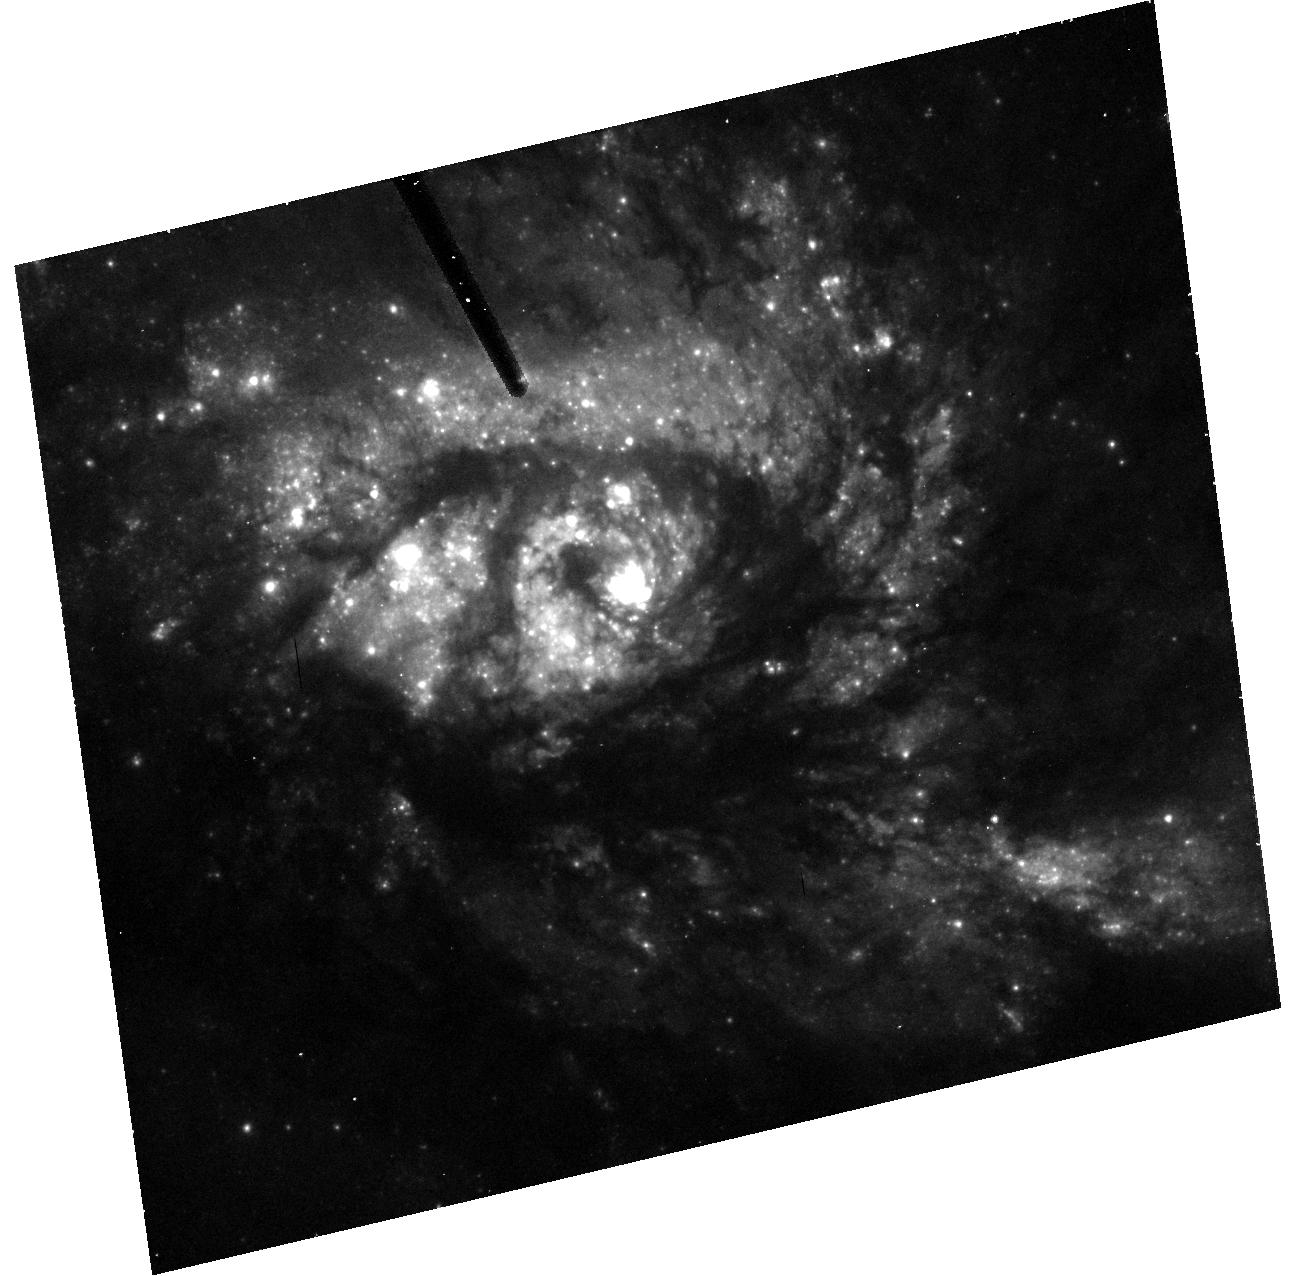
Target: NGC3256
Instrument: ACS/HRC
Filter: F555W
Exposure: 13 min
Observation ID: hst_9300_01_acs_hrc_f555w_j8ec01

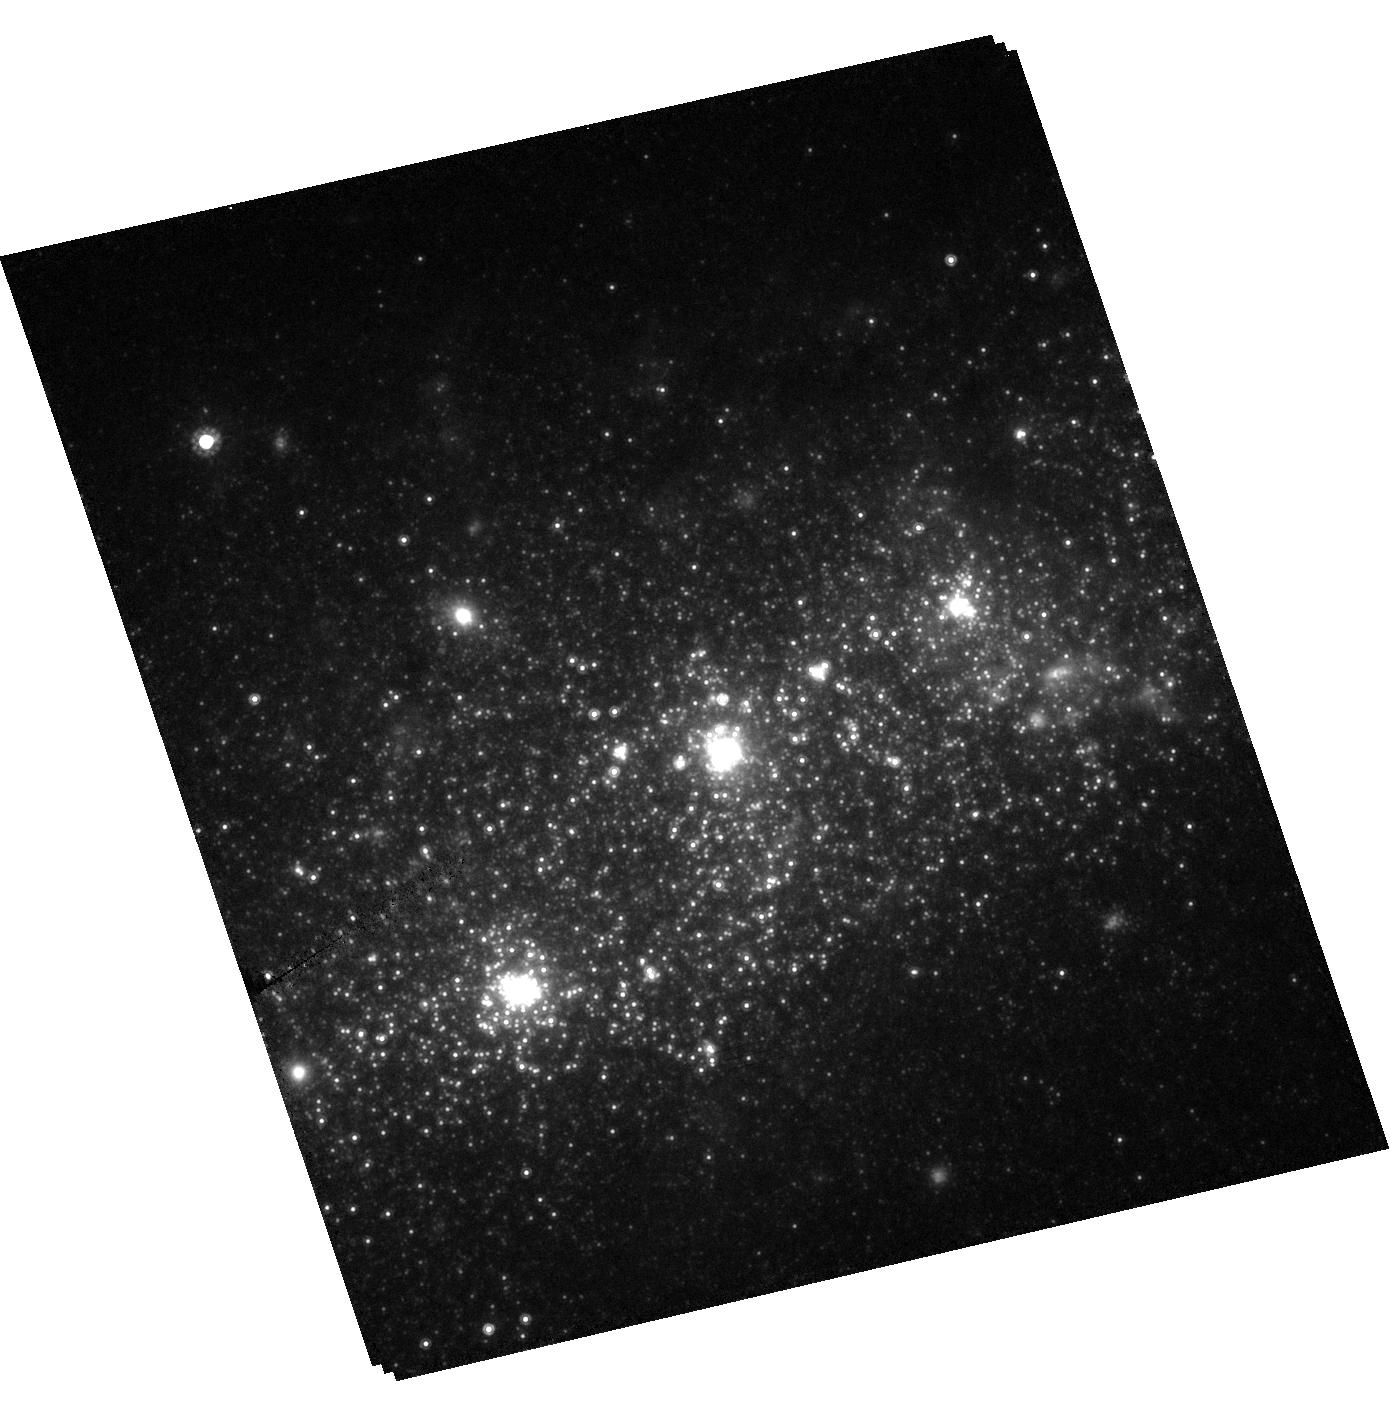
Target: NGC1569
Instrument: ACS/HRC
Filter: F814W
Exposure: 7 min
Observation ID: hst_9300_02_acs_hrc_f814w_j8ec02

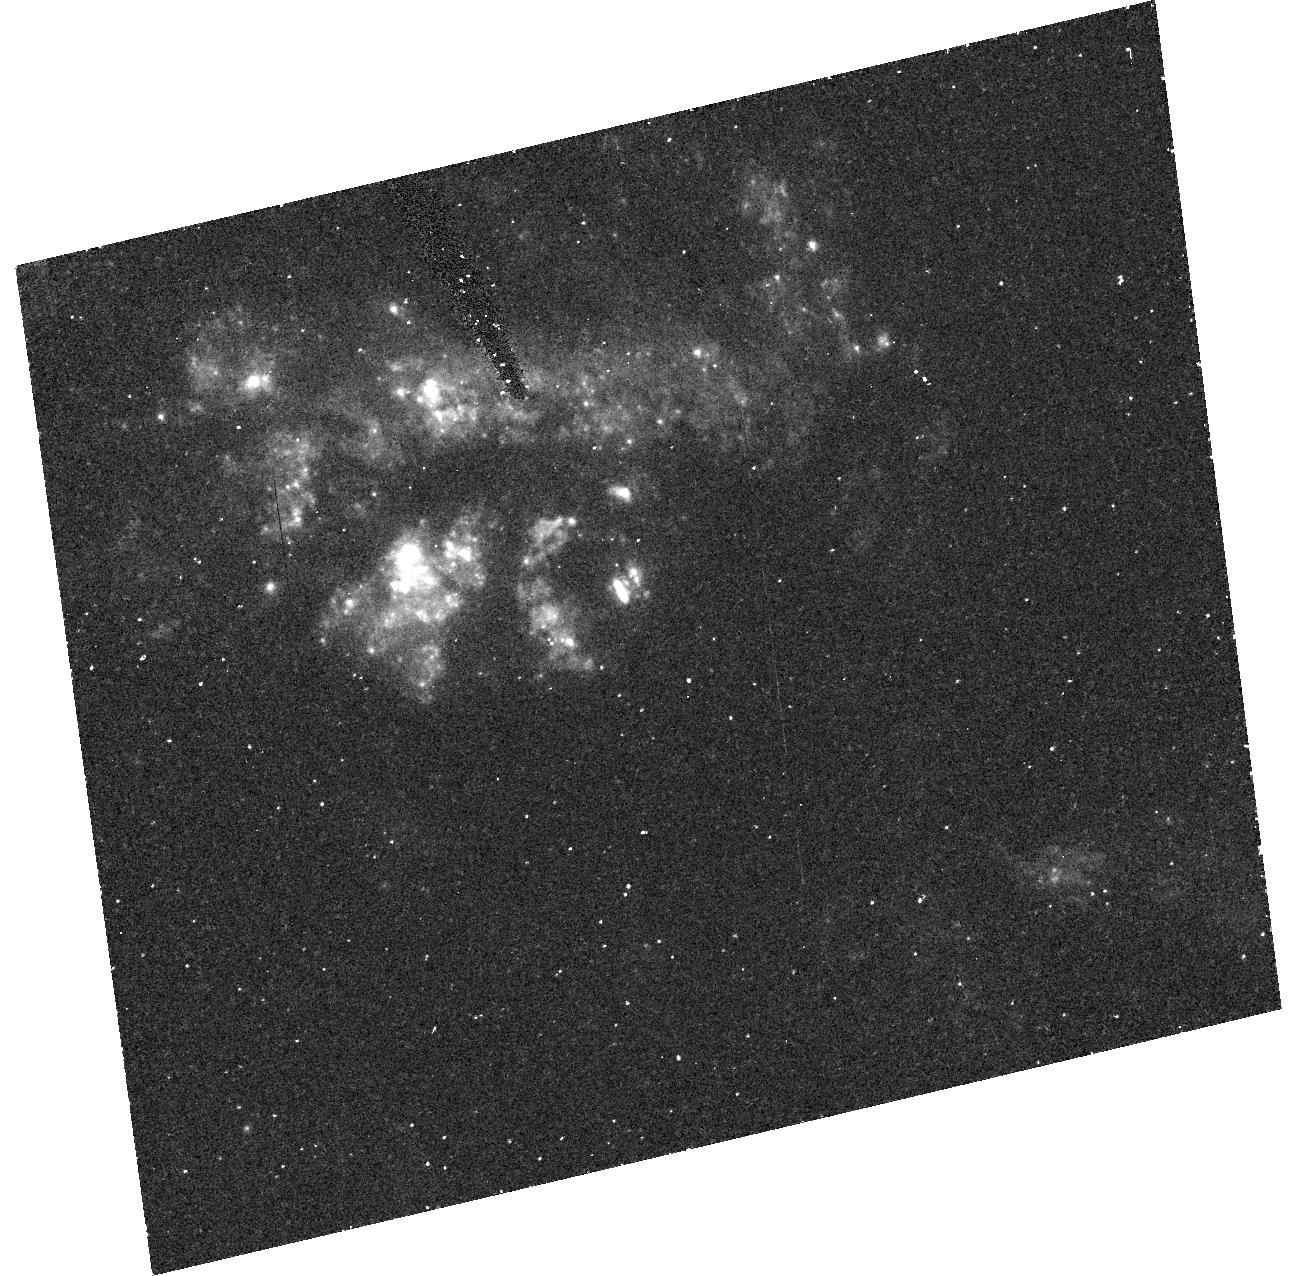
Target: NGC3256
Instrument: ACS/HRC
Filter: F220W
Exposure: 33 min
Observation ID: hst_9300_01_acs_hrc_f220w_j8ec01

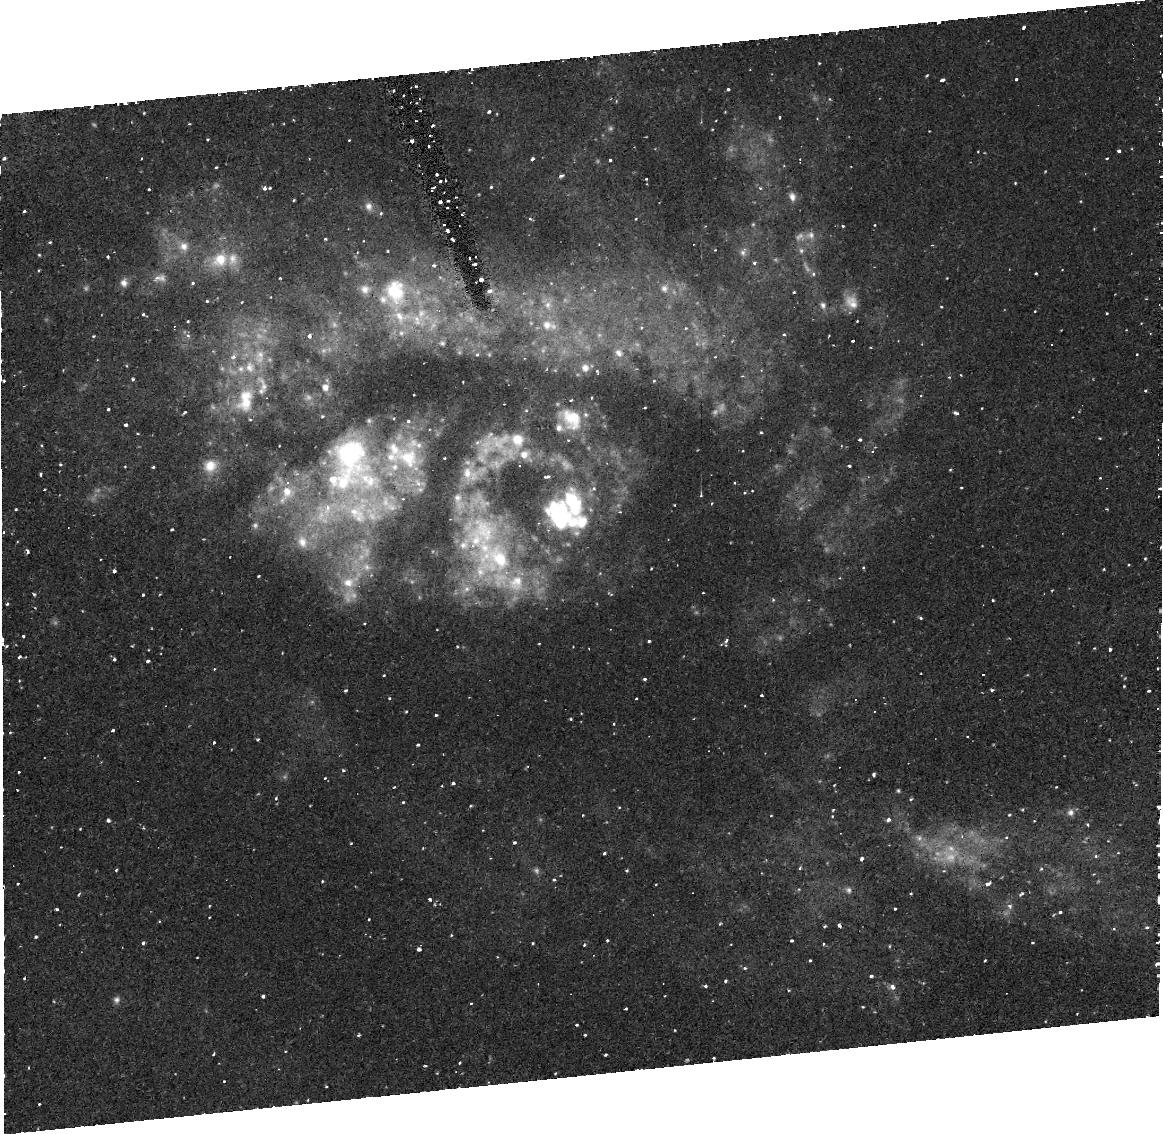
Target: NGC3256
Instrument: ACS/HRC
Filter: FR388N
Exposure: 49 min
Observation ID: j8ec01030

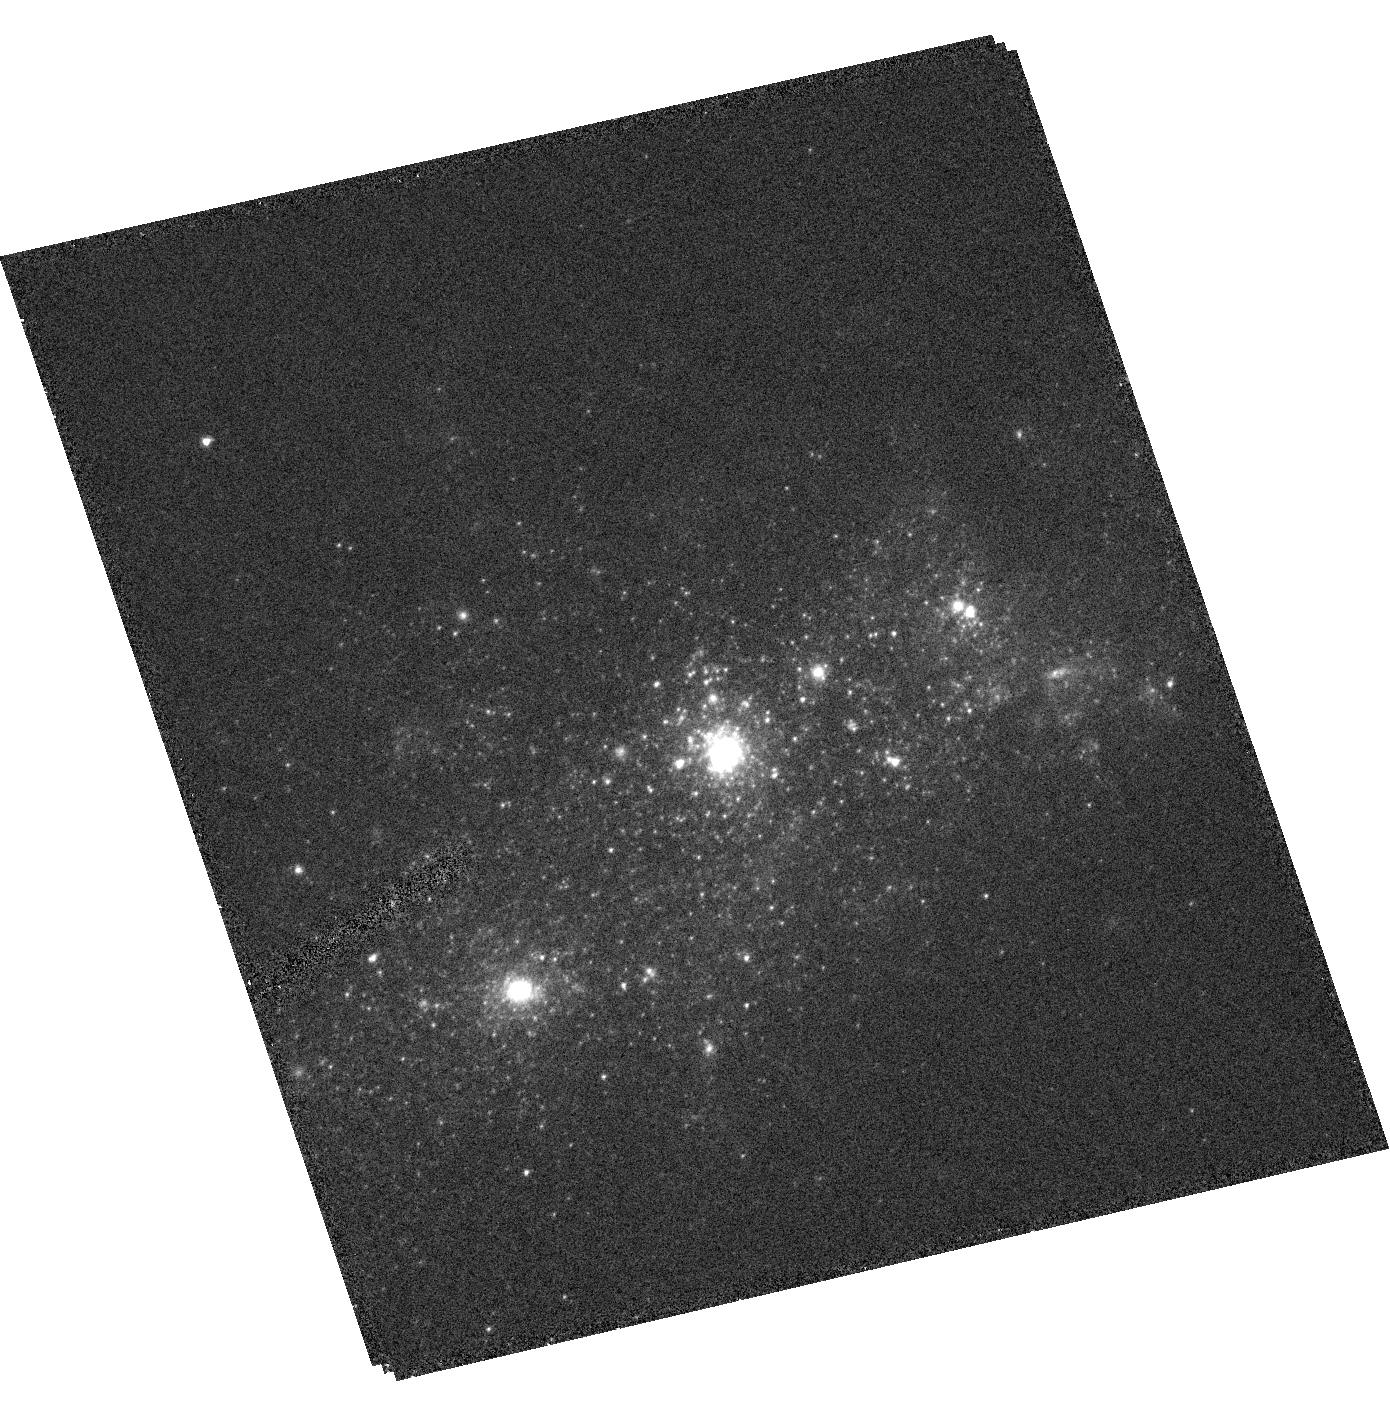
Target: NGC1569
Instrument: ACS/HRC
Filter: F330W
Exposure: 12 min
Observation ID: hst_9300_02_acs_hrc_f330w_j8ec02

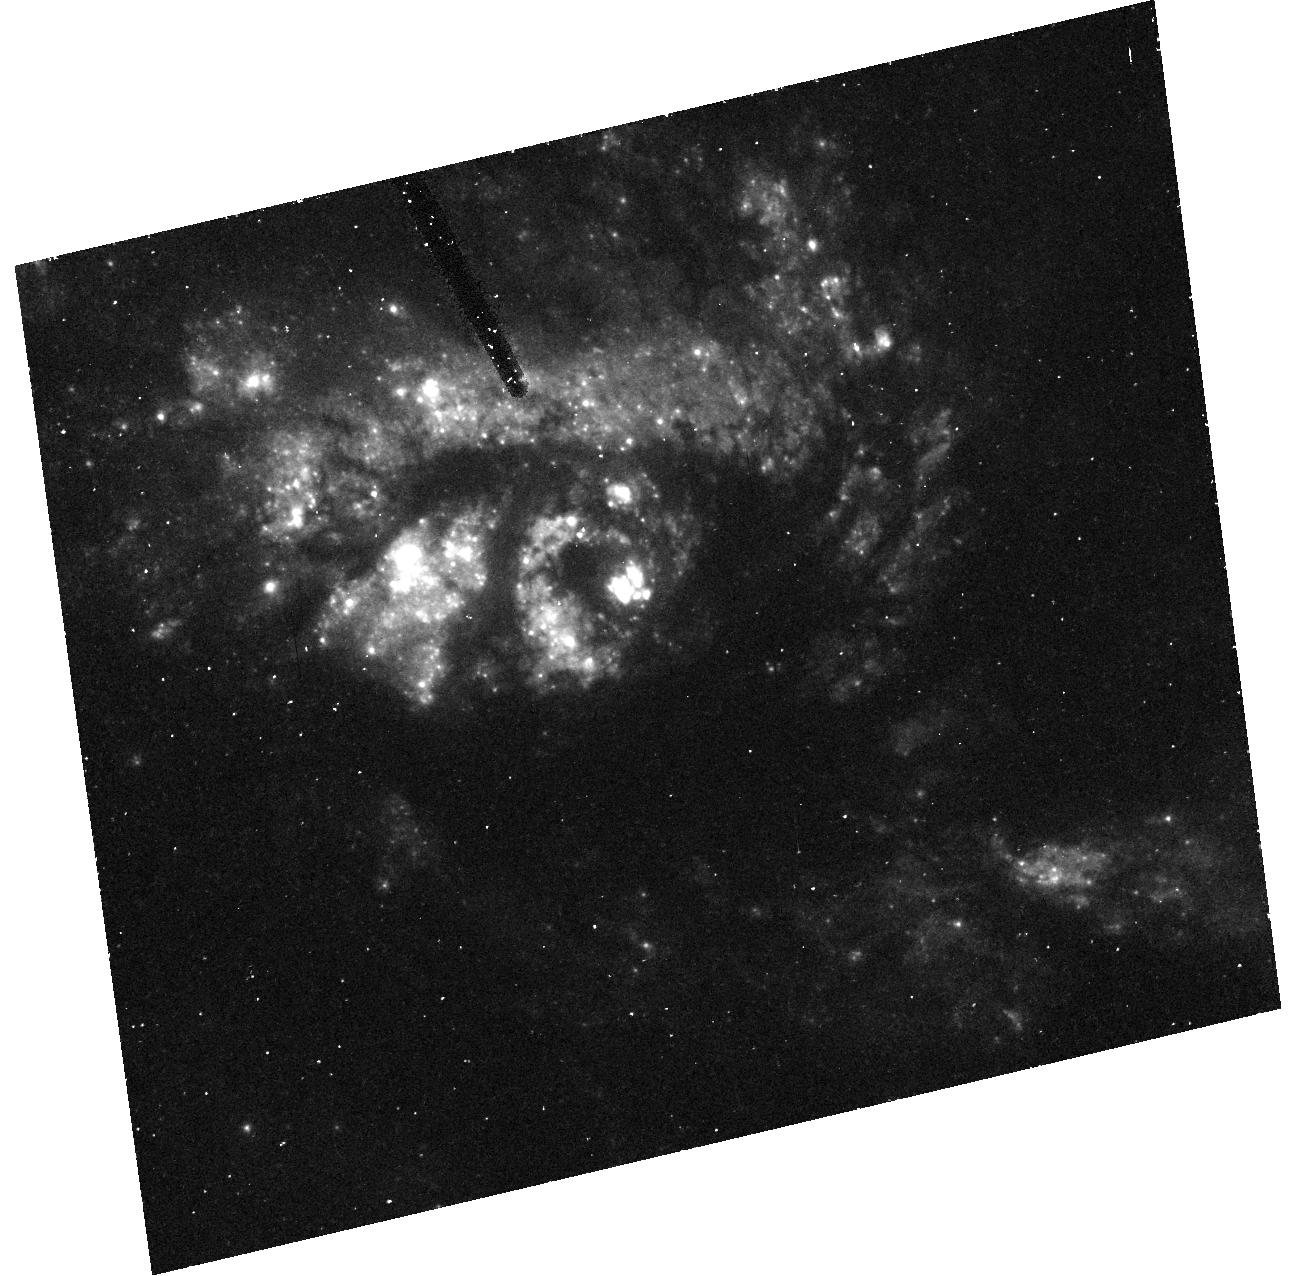
Target: NGC3256
Instrument: ACS/HRC
Filter: F330W
Exposure: 33 min
Observation ID: hst_9300_01_acs_hrc_f330w_j8ec01

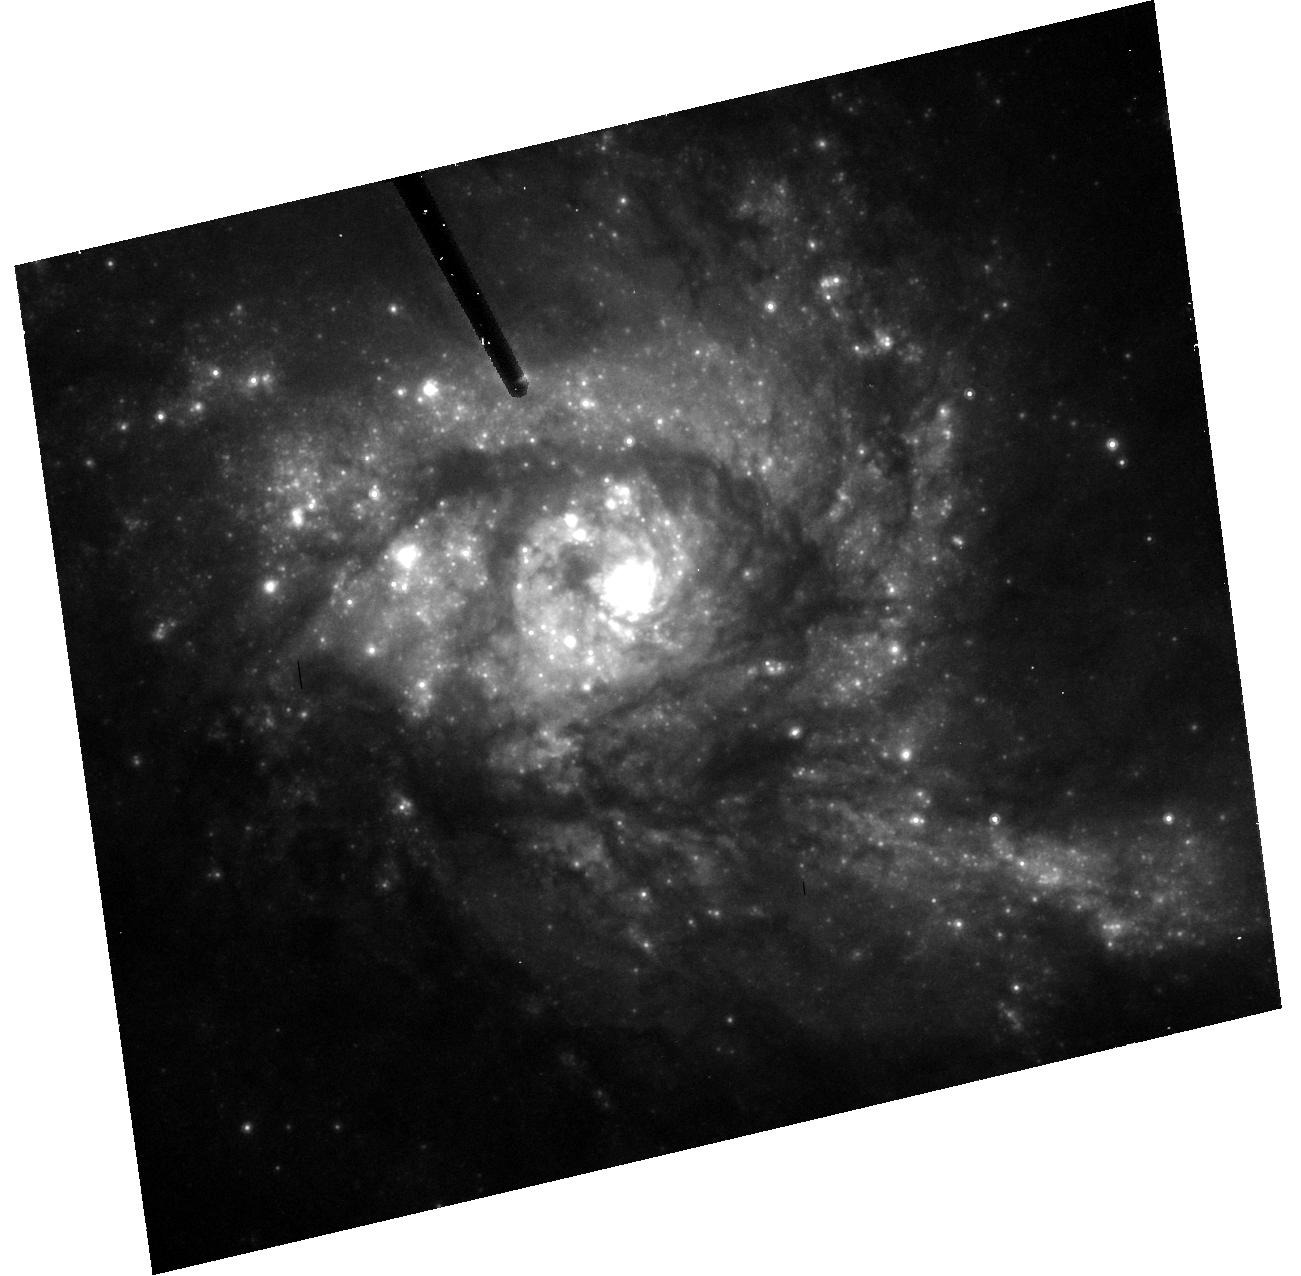
Target: NGC3256
Instrument: ACS/HRC
Filter: F814W
Exposure: 11 min
Observation ID: hst_9300_01_acs_hrc_f814w_j8ec01

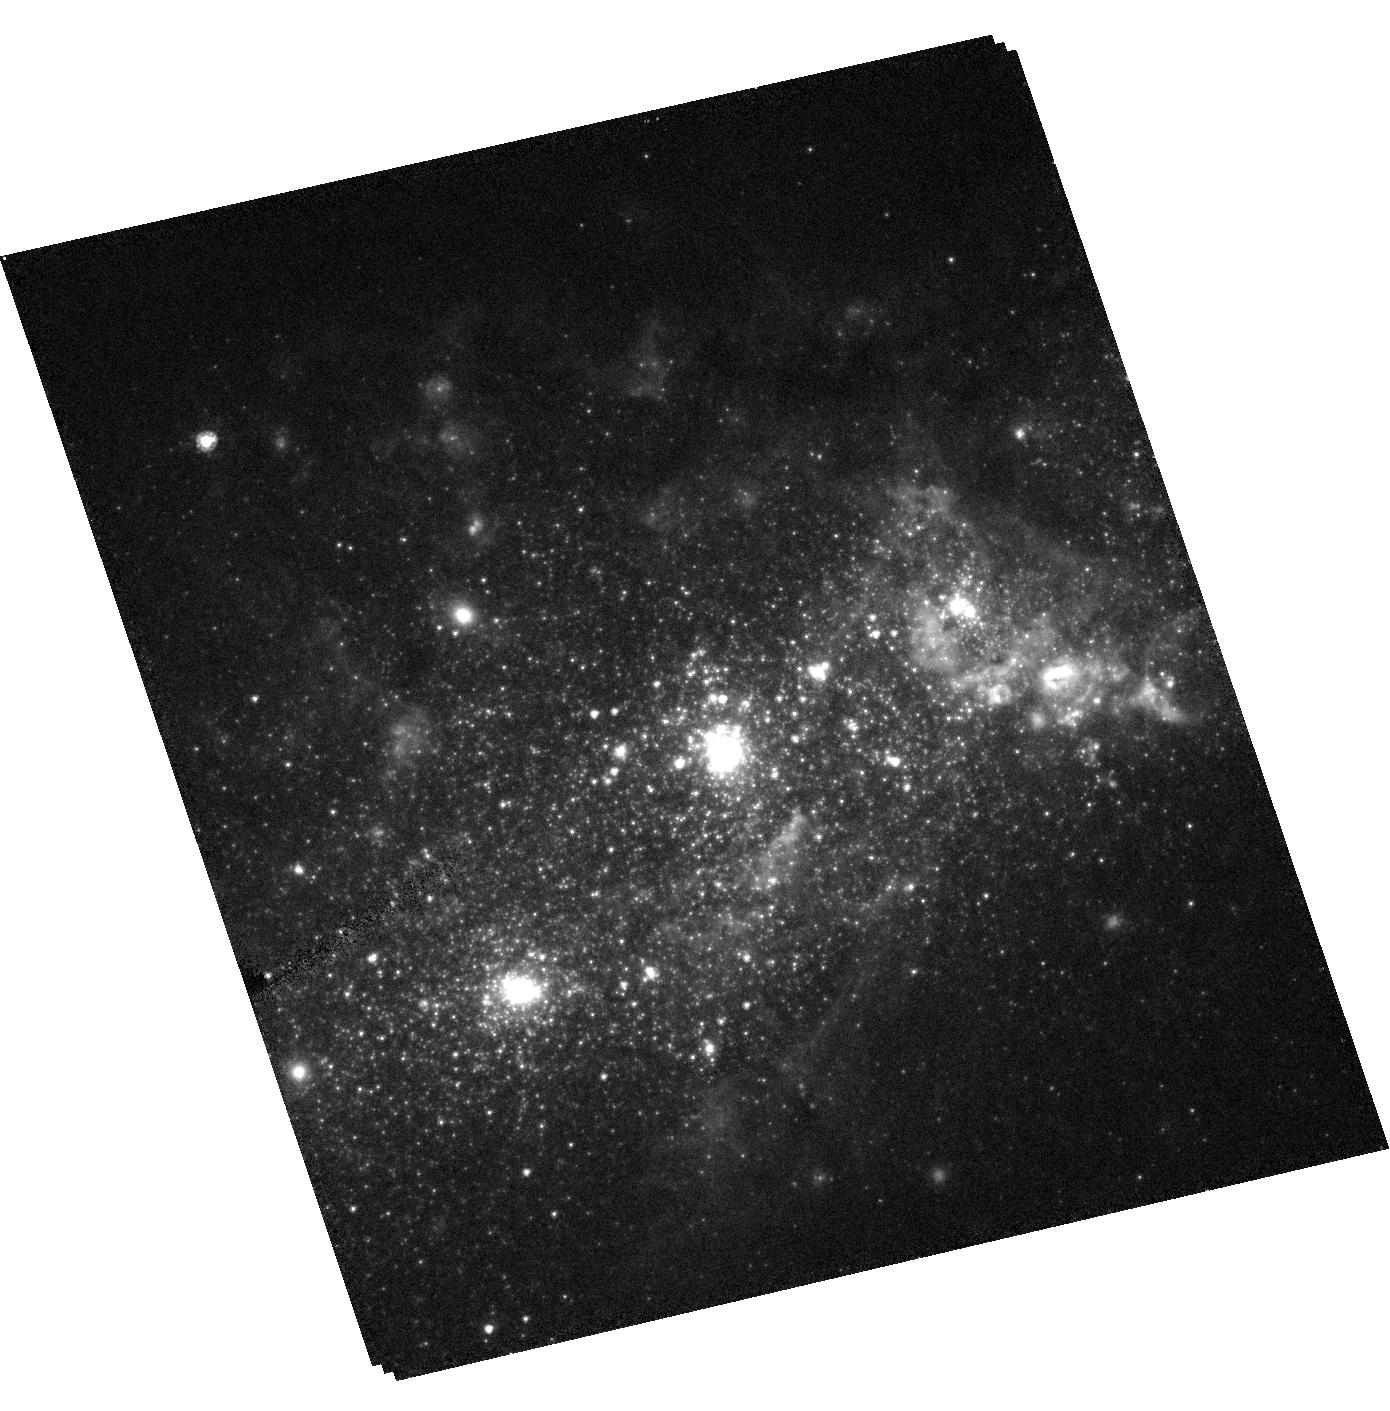
Target: NGC1569
Instrument: ACS/HRC
Filter: F555W
Exposure: 7 min
Observation ID: hst_9300_02_acs_hrc_f555w_j8ec02

Starburst Galaxies and Their Population of Super Star Clusters (PI: Ford, Holland)

Starbursts are ideally suited to study the evolution of high mass stars, the physics of star formation, and the chemical enrichment of the intergalactic medium (IGM). Starbursts efficiently form Super Star Clusters (SSC) which may be young protoglobular clusters. High resolution imaging will address two important outstanding issues: 1) how long starbursts last and 2) whether SSCs are indeed young globular clusters. The duration of starbursts is important because: (1) it determines how efficiently a starburst can heat and enrich the IGM; (2) the duration combined with estimates of the fraction of galaxies which host starbursts yields the total number of starbursts a galaxy can suffer. Finally, since local starbursts are analogs to high-z galaxies, the results have implications on the initial formation timescale of galaxies. Starburst duration will be determined from HRC imaging of two face-on starburst galaxies rich in SSCs. The UV to optical colors of the SSCs, which represent single burst chronometers, will yield their reddening and ages. The range of ages gives the starburst duration. The nature of SSCs will be investigated by imaging four of the nearest starbursts in 3 bands. By comparing the sizes of their SSCs at different wavelengths we will address the issue of whether SSCs suffer from early mass segregation. Without some mass segregation the velocity dispersions of SSCs suggest that they are deficient in low mass stars, and hence may not represent true proto-globular clusters.